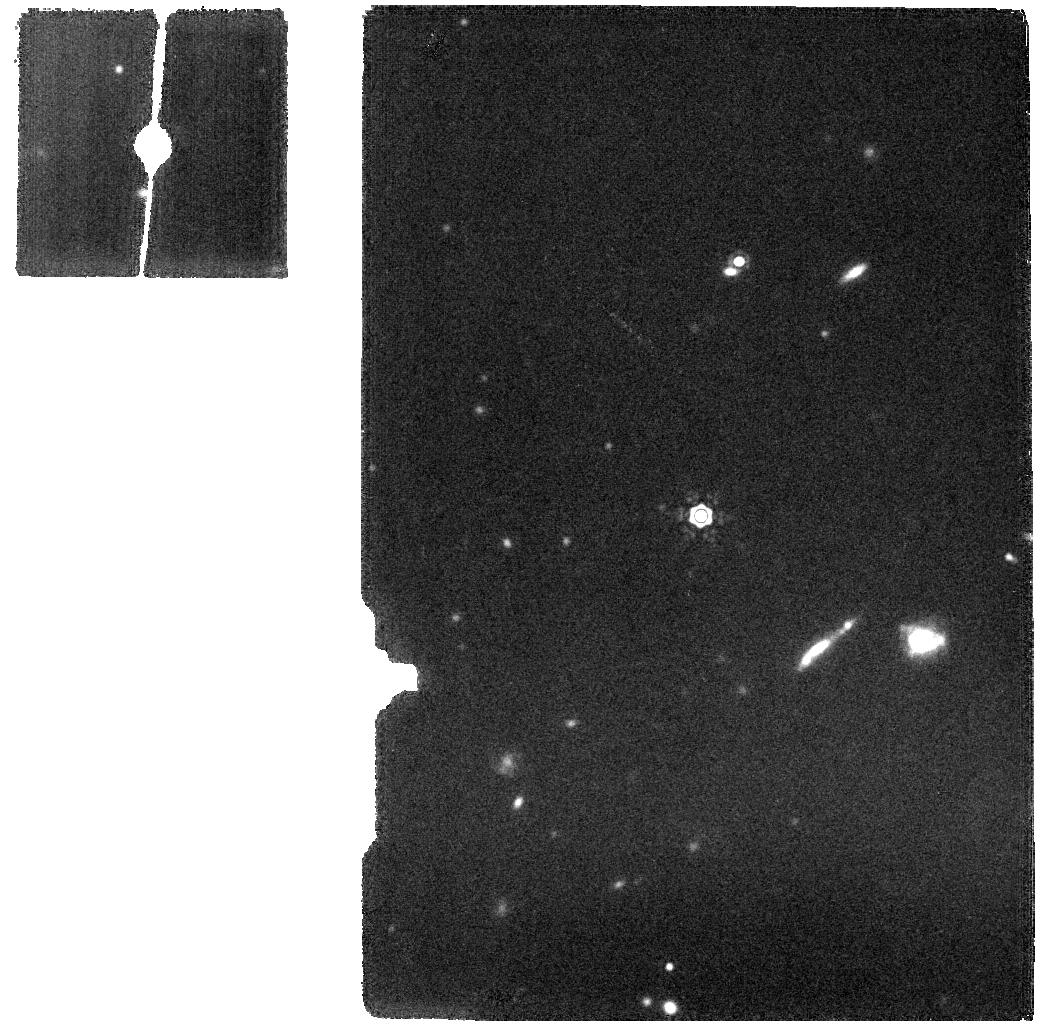
Target: BD+60-1753
Instrument: MIRI
Filter: F1800W
Exposure: 5 min
Observation ID: jw01028-o007_t002_miri_f1800w

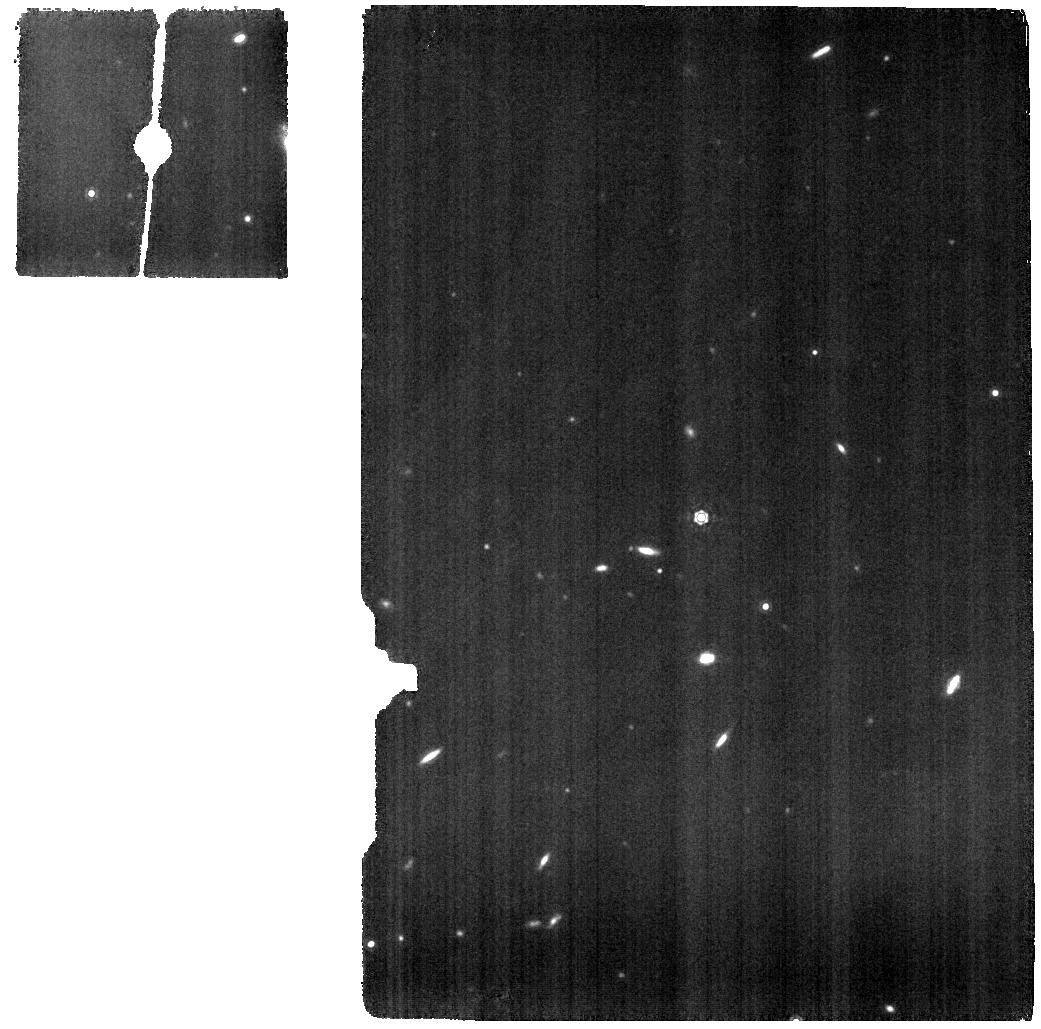
Target: 1743045
Instrument: MIRI
Filter: F1130W
Exposure: 23 min
Observation ID: jw01028-o006_t001_miri_f1130w

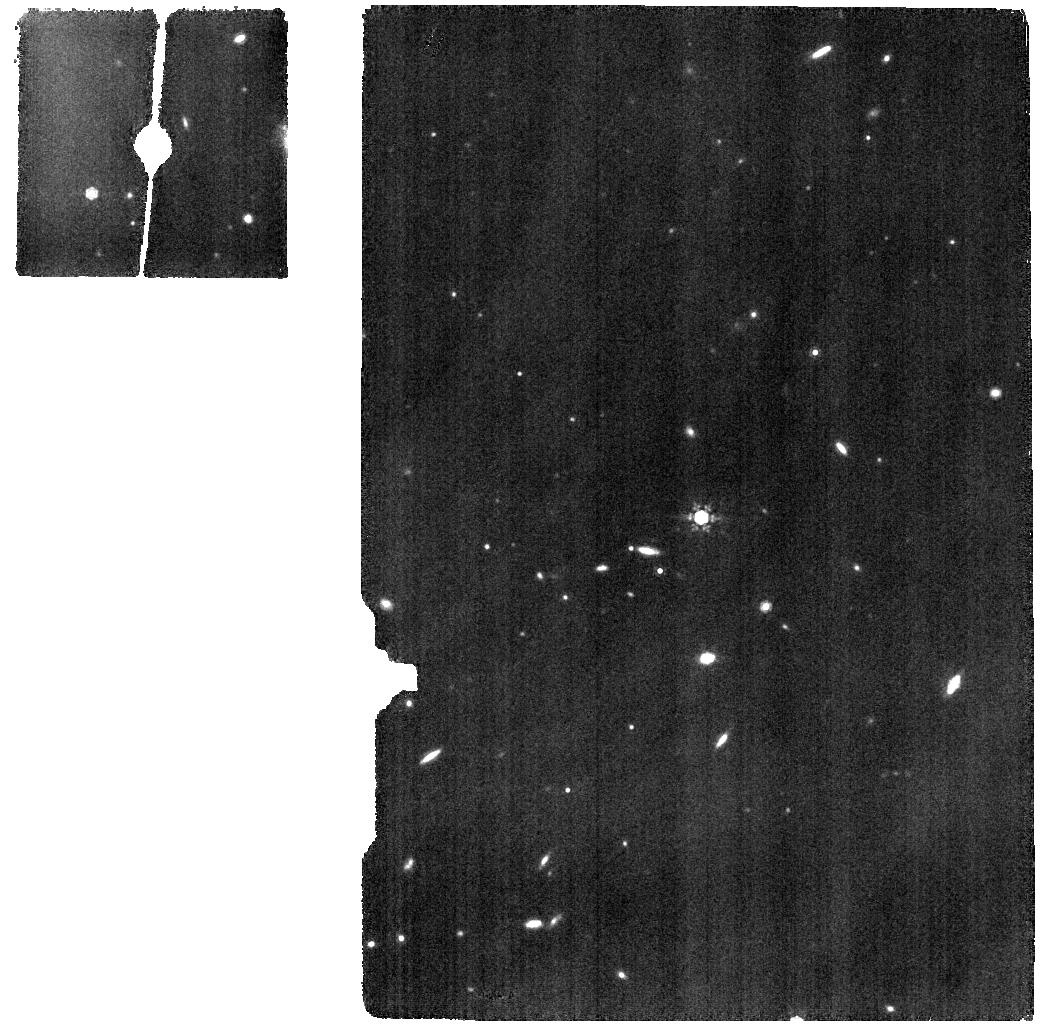
Target: 1743045
Instrument: MIRI
Filter: F1000W
Exposure: 21 min
Observation ID: jw01028-o006_t001_miri_f1000w

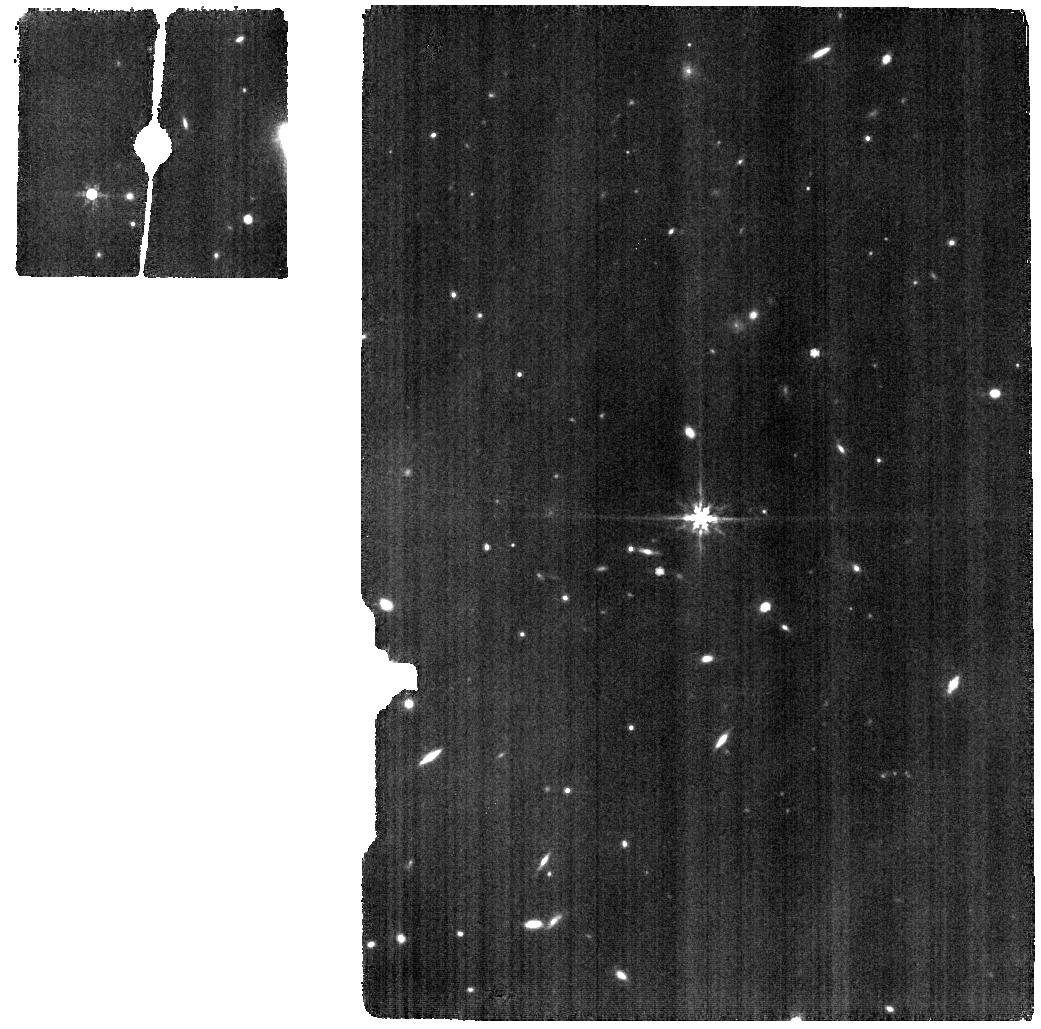
Target: 1743045
Instrument: MIRI
Filter: F770W
Exposure: 19 min
Observation ID: jw01028-o006_t001_miri_f770w

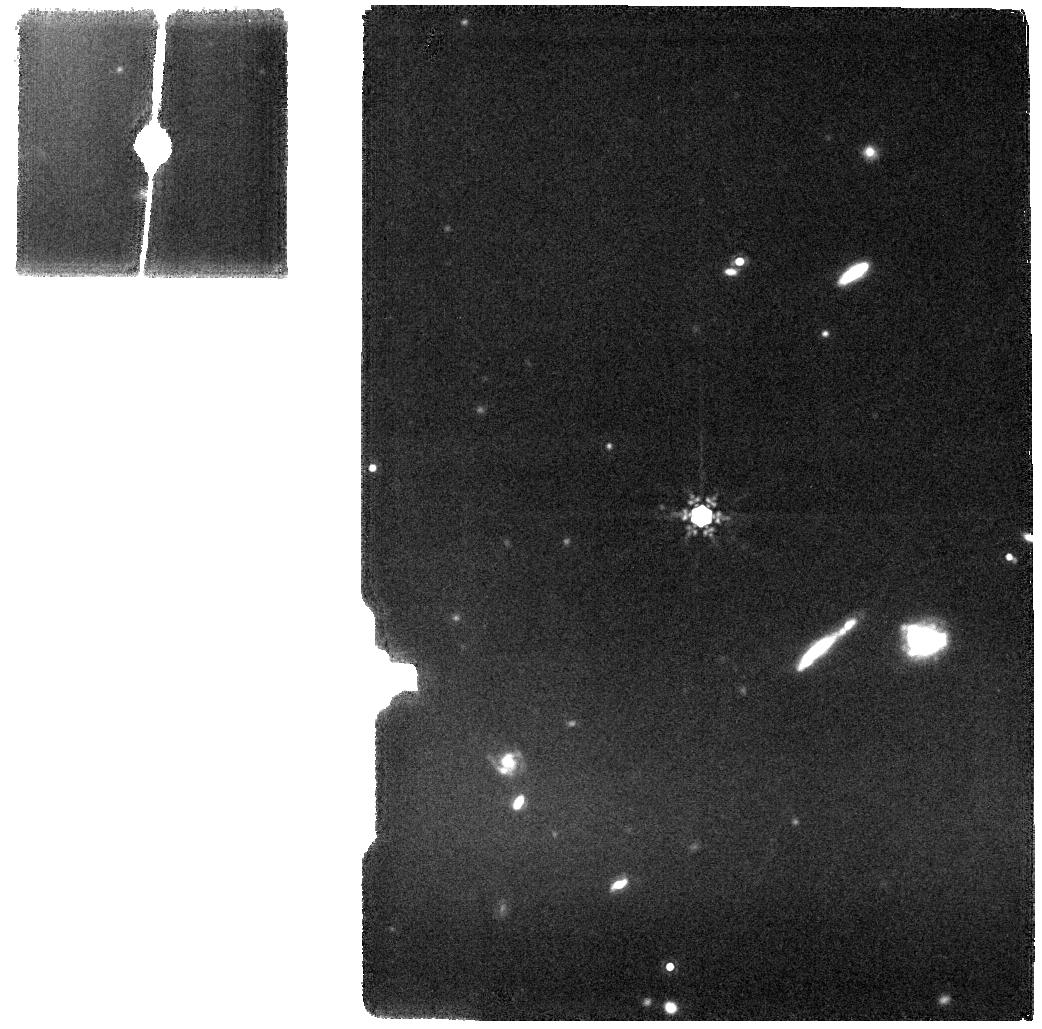
Target: BD+60-1753
Instrument: MIRI
Filter: F1500W
Exposure: 5 min
Observation ID: jw01028-o007_t002_miri_f1500w

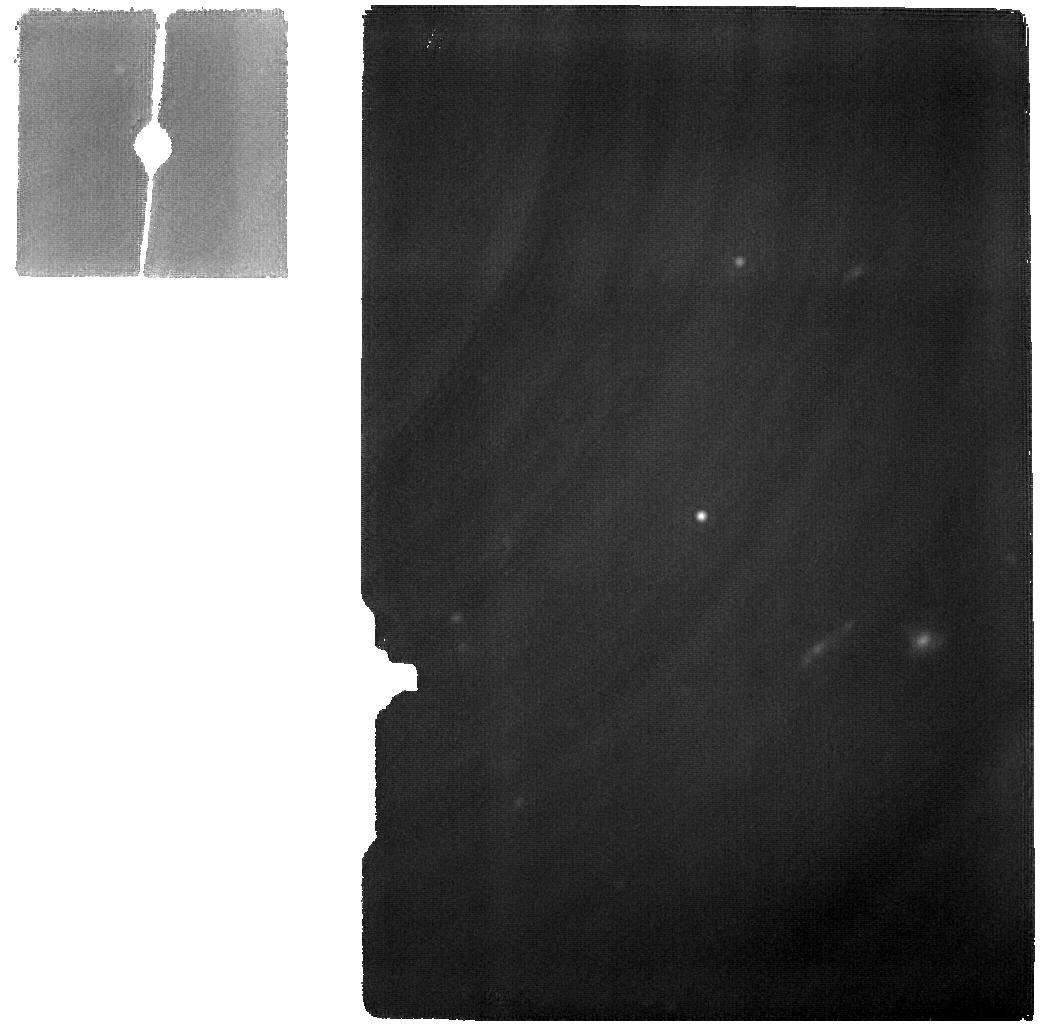
Target: BD+60-1753
Instrument: MIRI
Filter: F2550W
Exposure: 14 min
Observation ID: jw01028-o007_t002_miri_f2550w

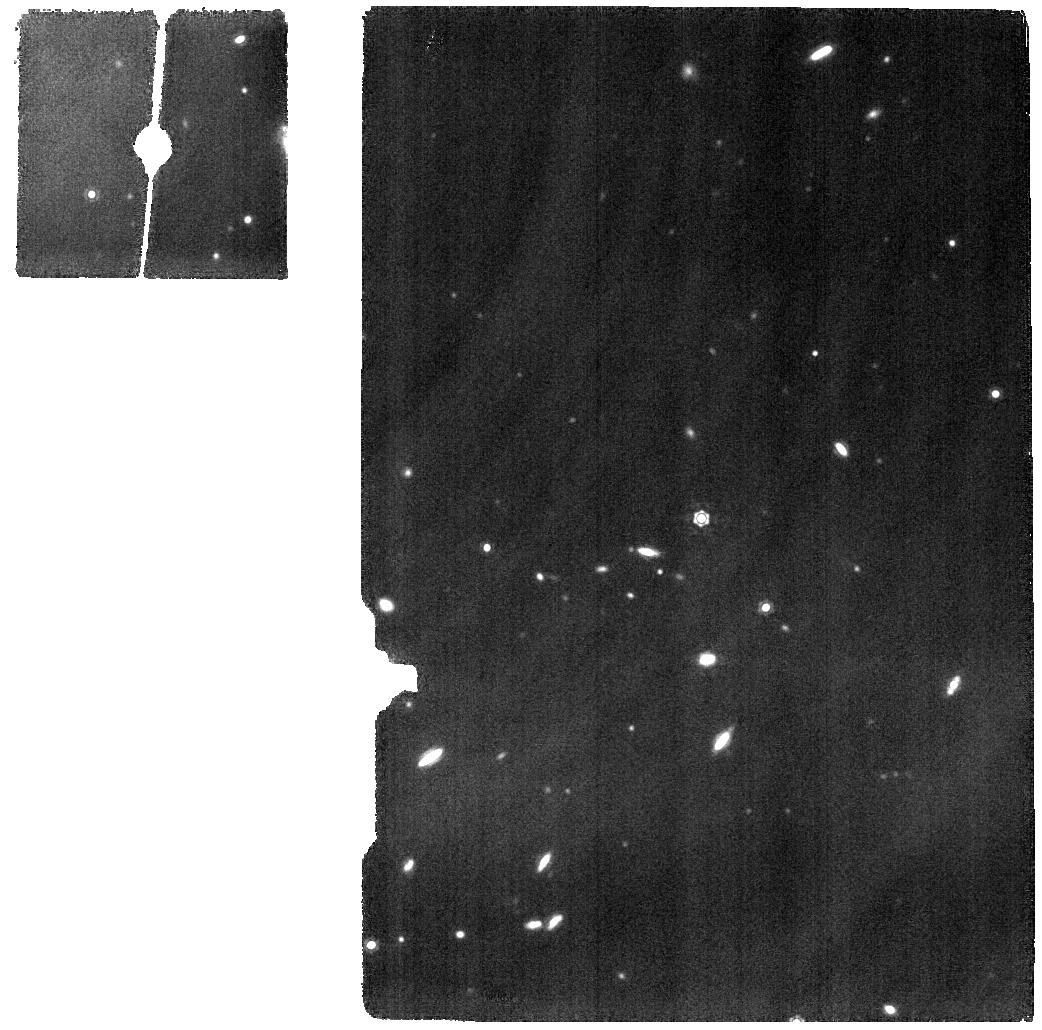
Target: 1743045
Instrument: MIRI
Filter: F1280W
Exposure: 24 min
Observation ID: jw01028-o006_t001_miri_f1280w

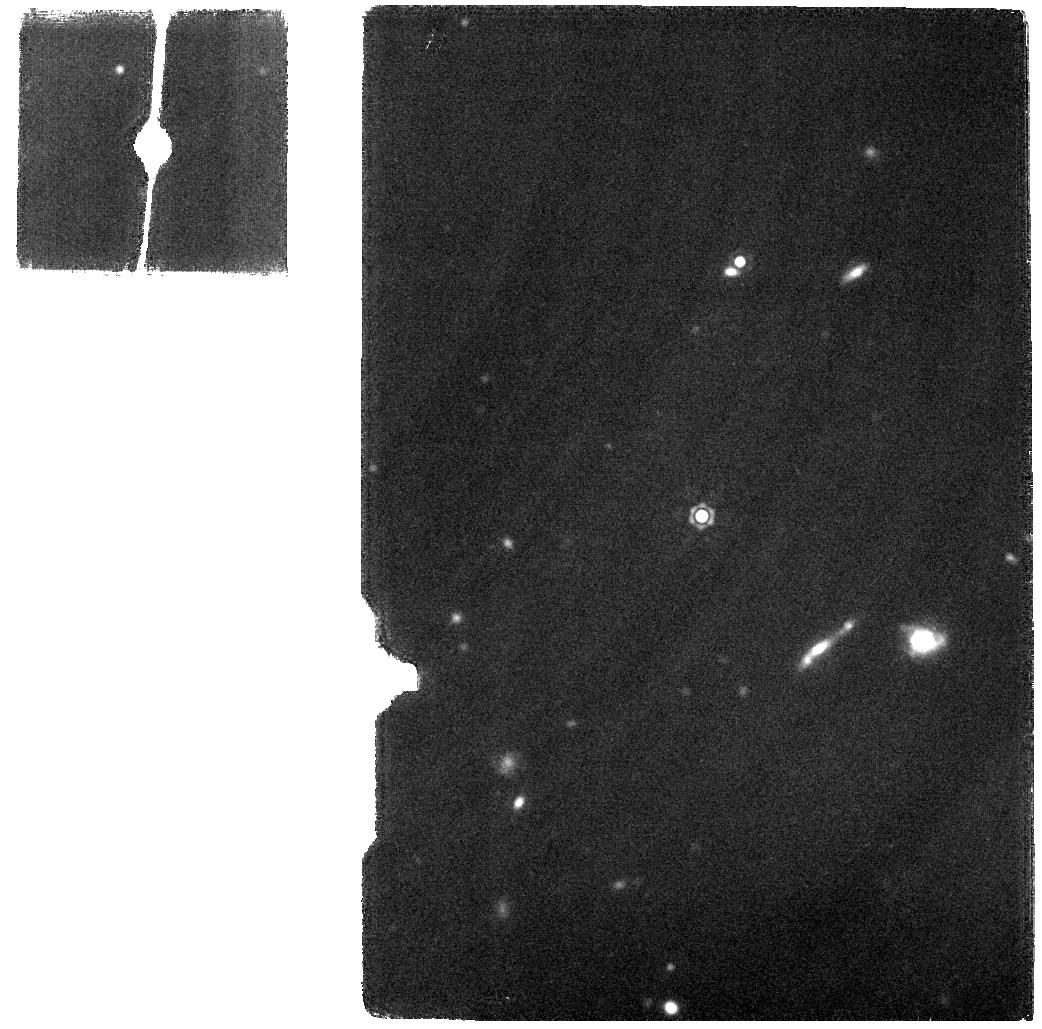
Target: BD+60-1753
Instrument: MIRI
Filter: F2100W
Exposure: 5 min
Observation ID: jw01028-o007_t002_miri_f2100w

CAR-MIRI12-1028-PSF (PI: Guillard, Pierre)

This CAR aims at characterising the MIRI Imager PSF and building high-resolution (F560W) and high-SNR for different positions in the FoV and for different filters. We use a series of 16 dither positions for the F560W filter to allow super-resolution reconstruction and 4 dither positions for the remaining filters. This is designed to permit construction of a very high SNR PSF with a dynamic range sufficient enough to evaluate the intensity in the wings of the PSF out to a large radius. For wavelenghts shorter than 15 microns, full frame images of the MIRI standard A5V dwarf 2MASS J17430448+6655015 will be obtained, making sure the star is sampled in the four corners and centre of the imager field of view. For wavelengths longer than 15 microns, full frame images of the MIRI standard A1V dwarf BD+60-1753 will be obtained in the center of the FoV with a standard 4-pts dither.